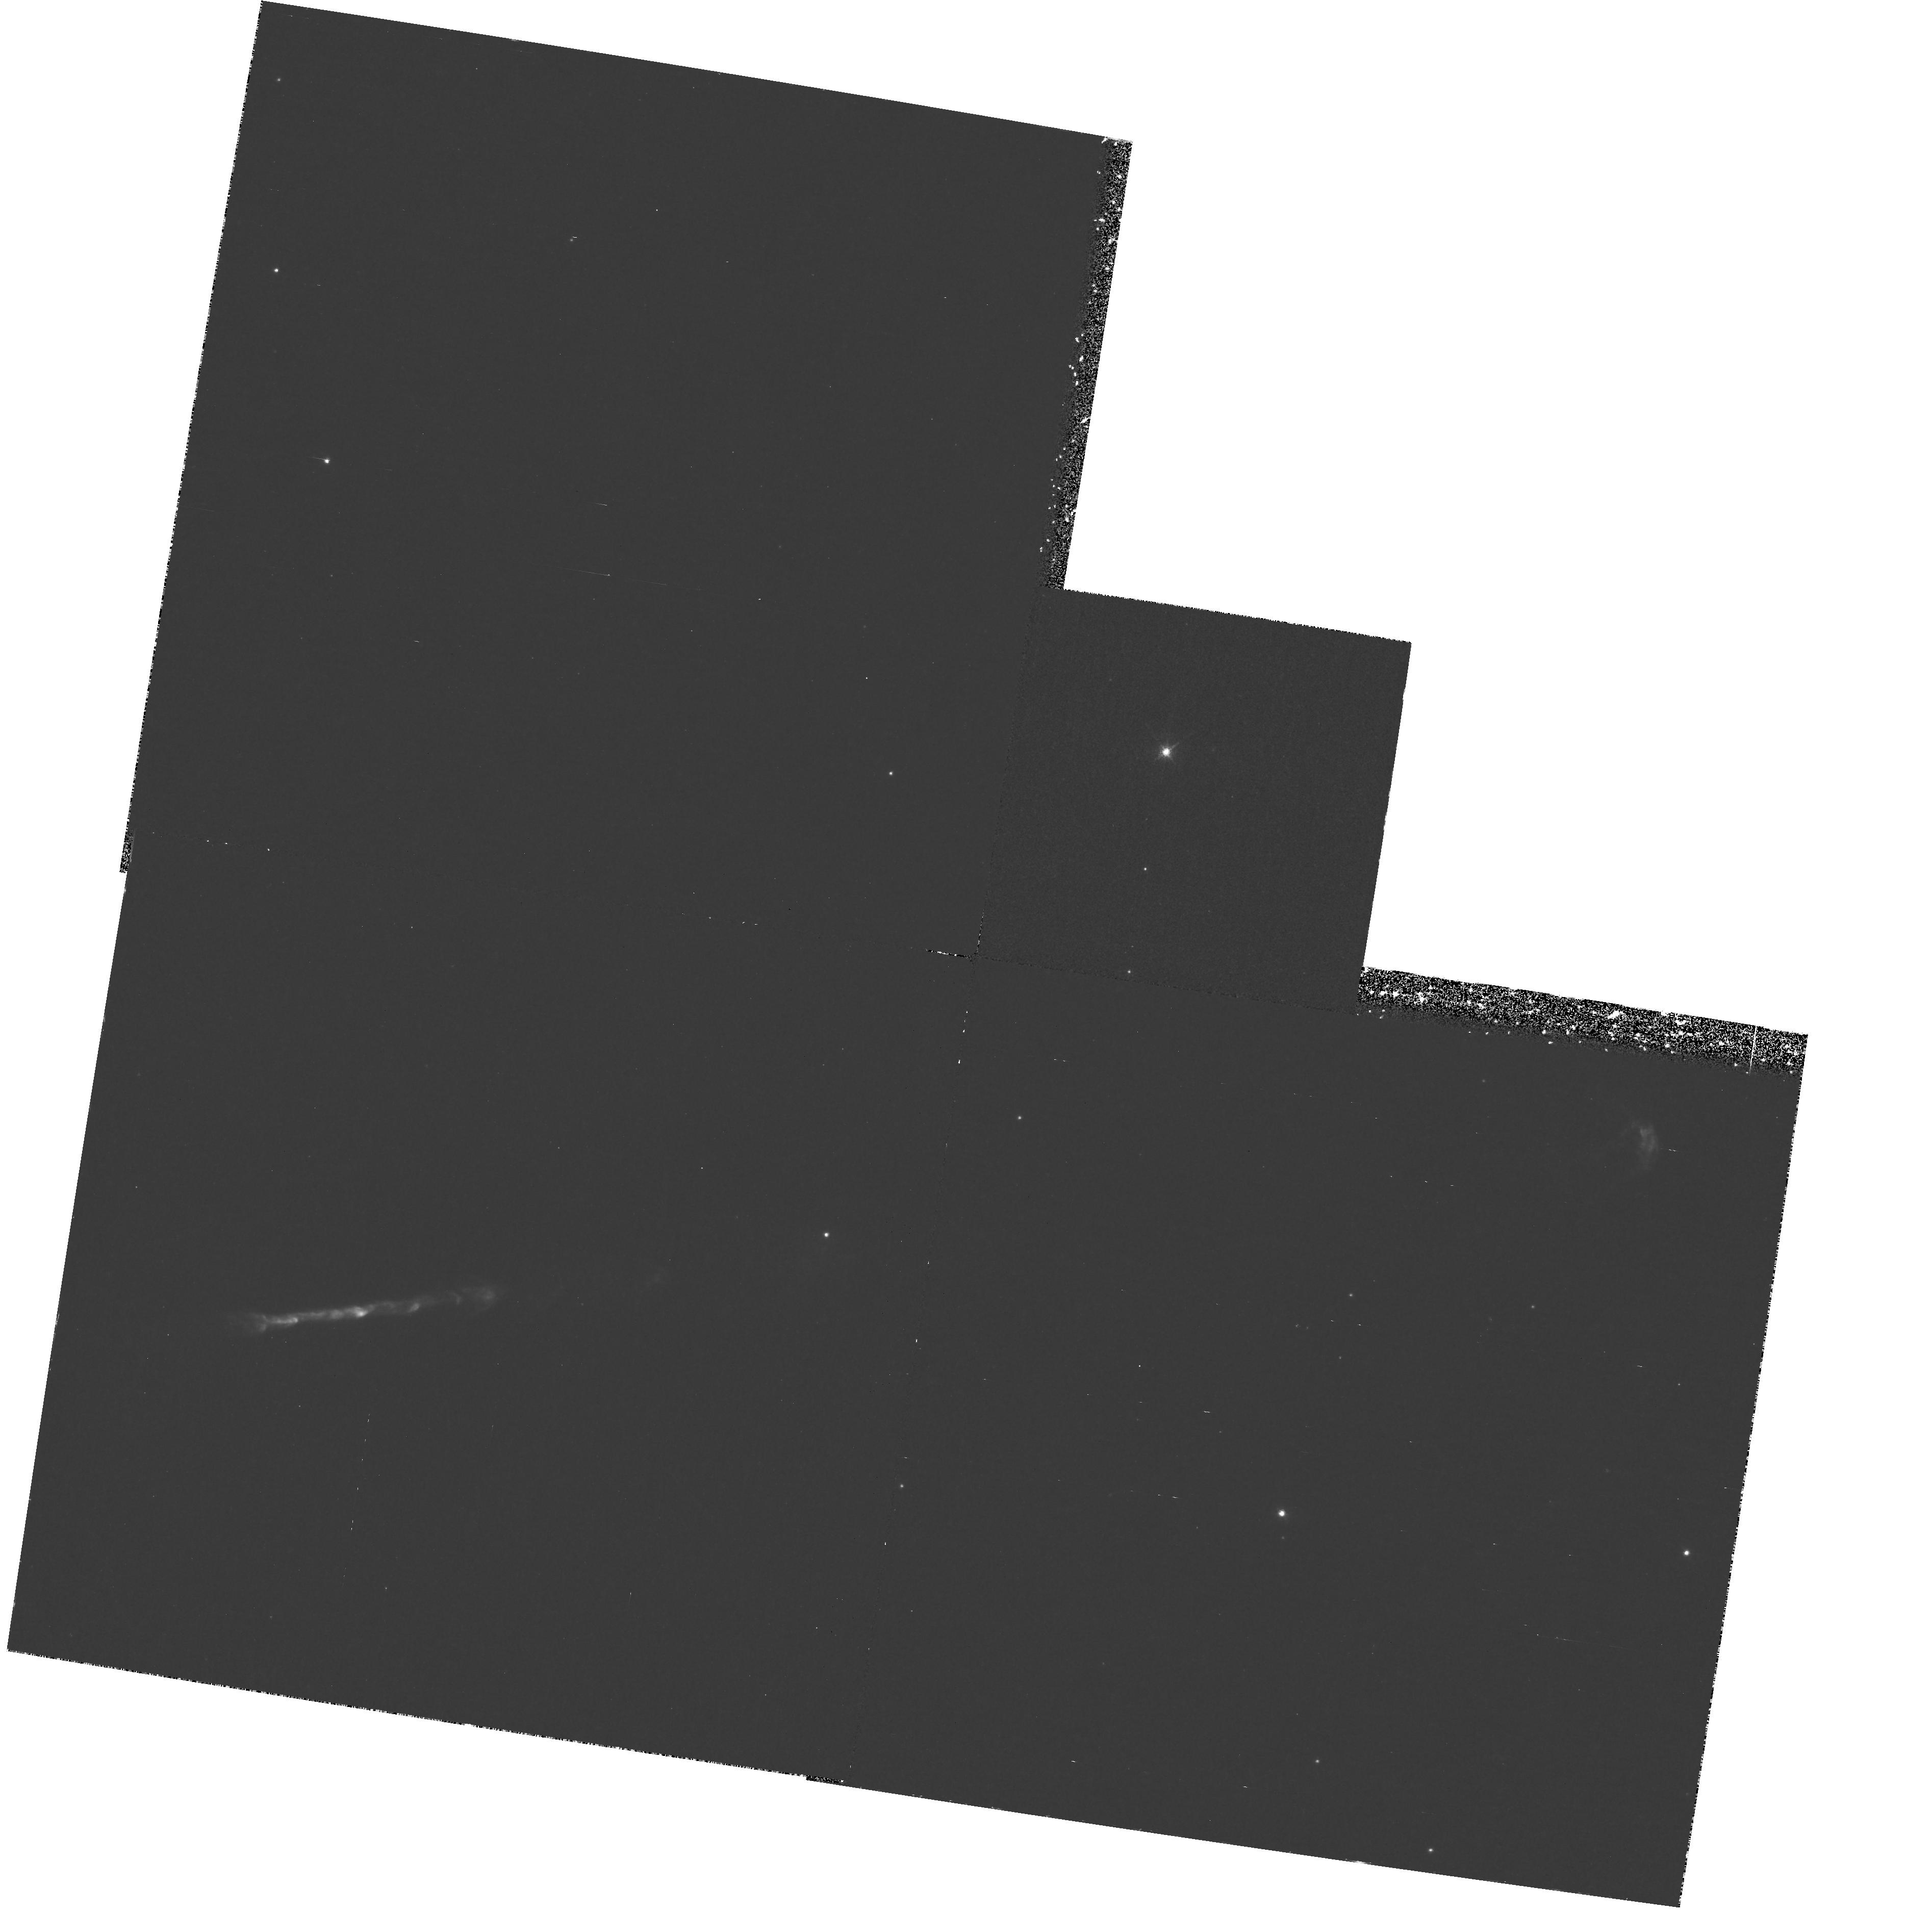
Target: HH111
Instrument: WFPC2/PC
Filter: F673N
Exposure: 1.4 h
Observation ID: hst_6794_02_wfpc2_pc_f673n_u3m102

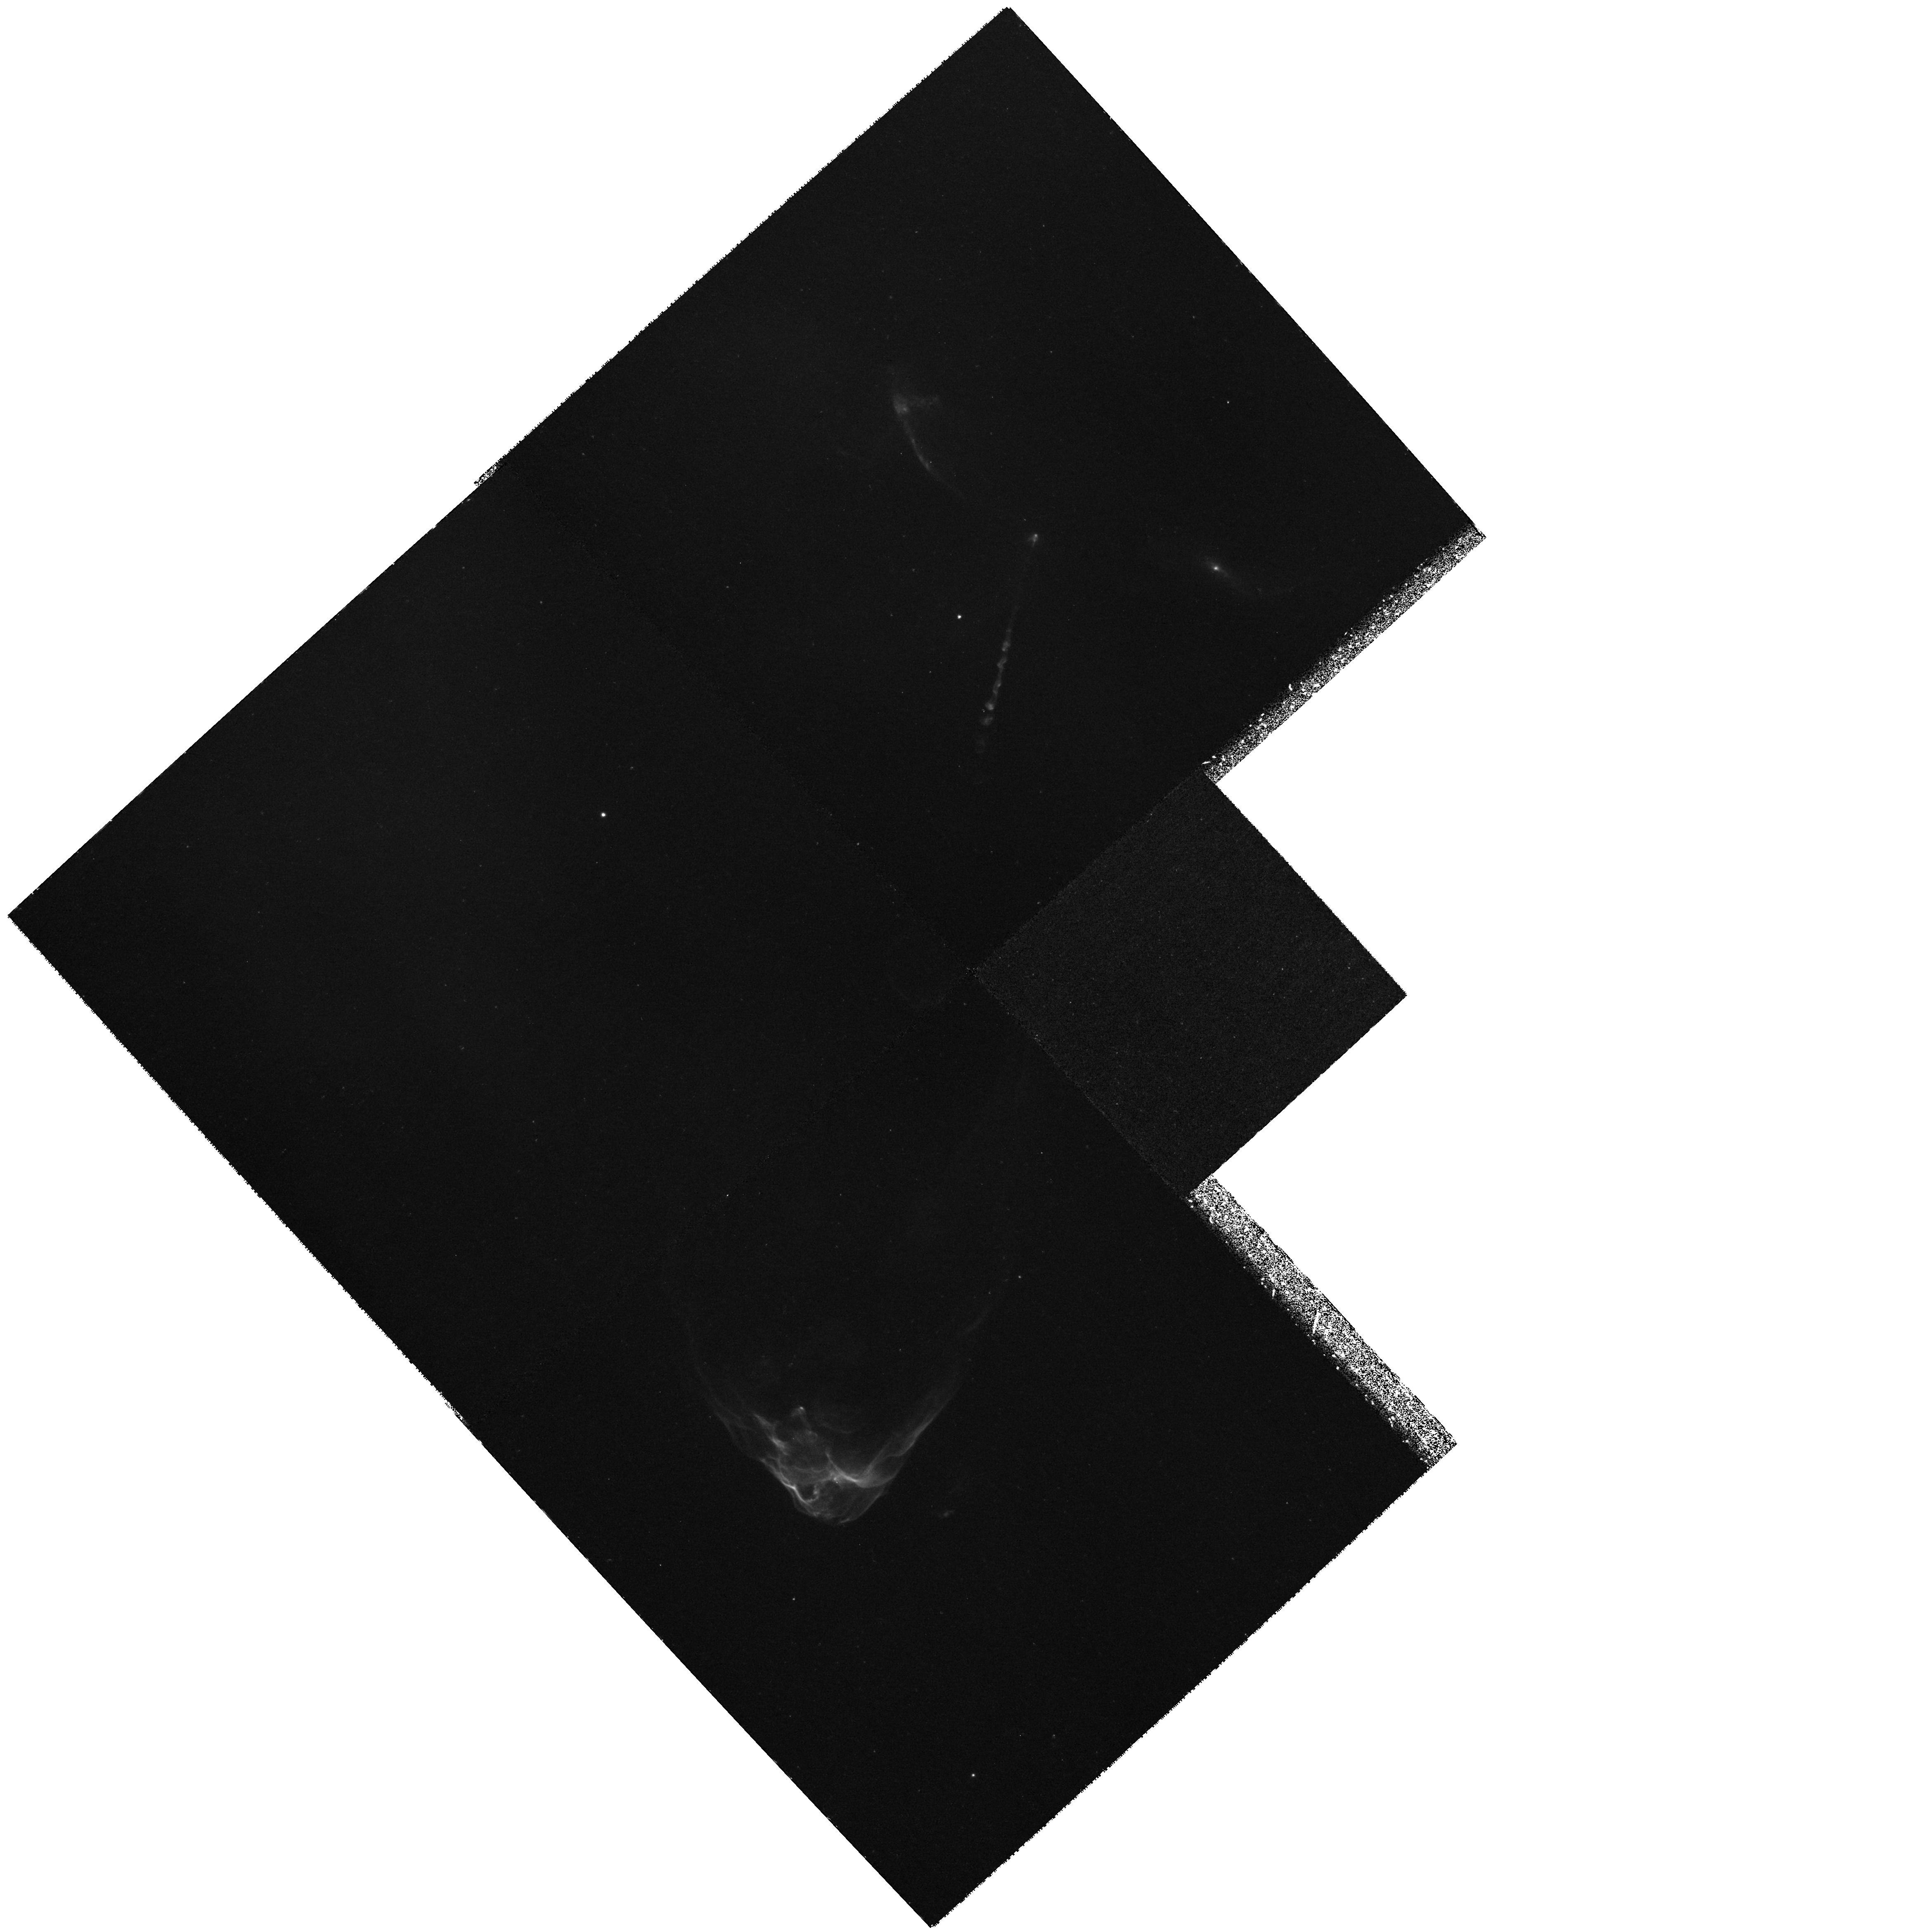
Target: HH34-P1
Instrument: WFPC2/PC
Filter: F656N
Exposure: 3.7 h
Observation ID: hst_6794_05_wfpc2_pc_f656n_u3m105

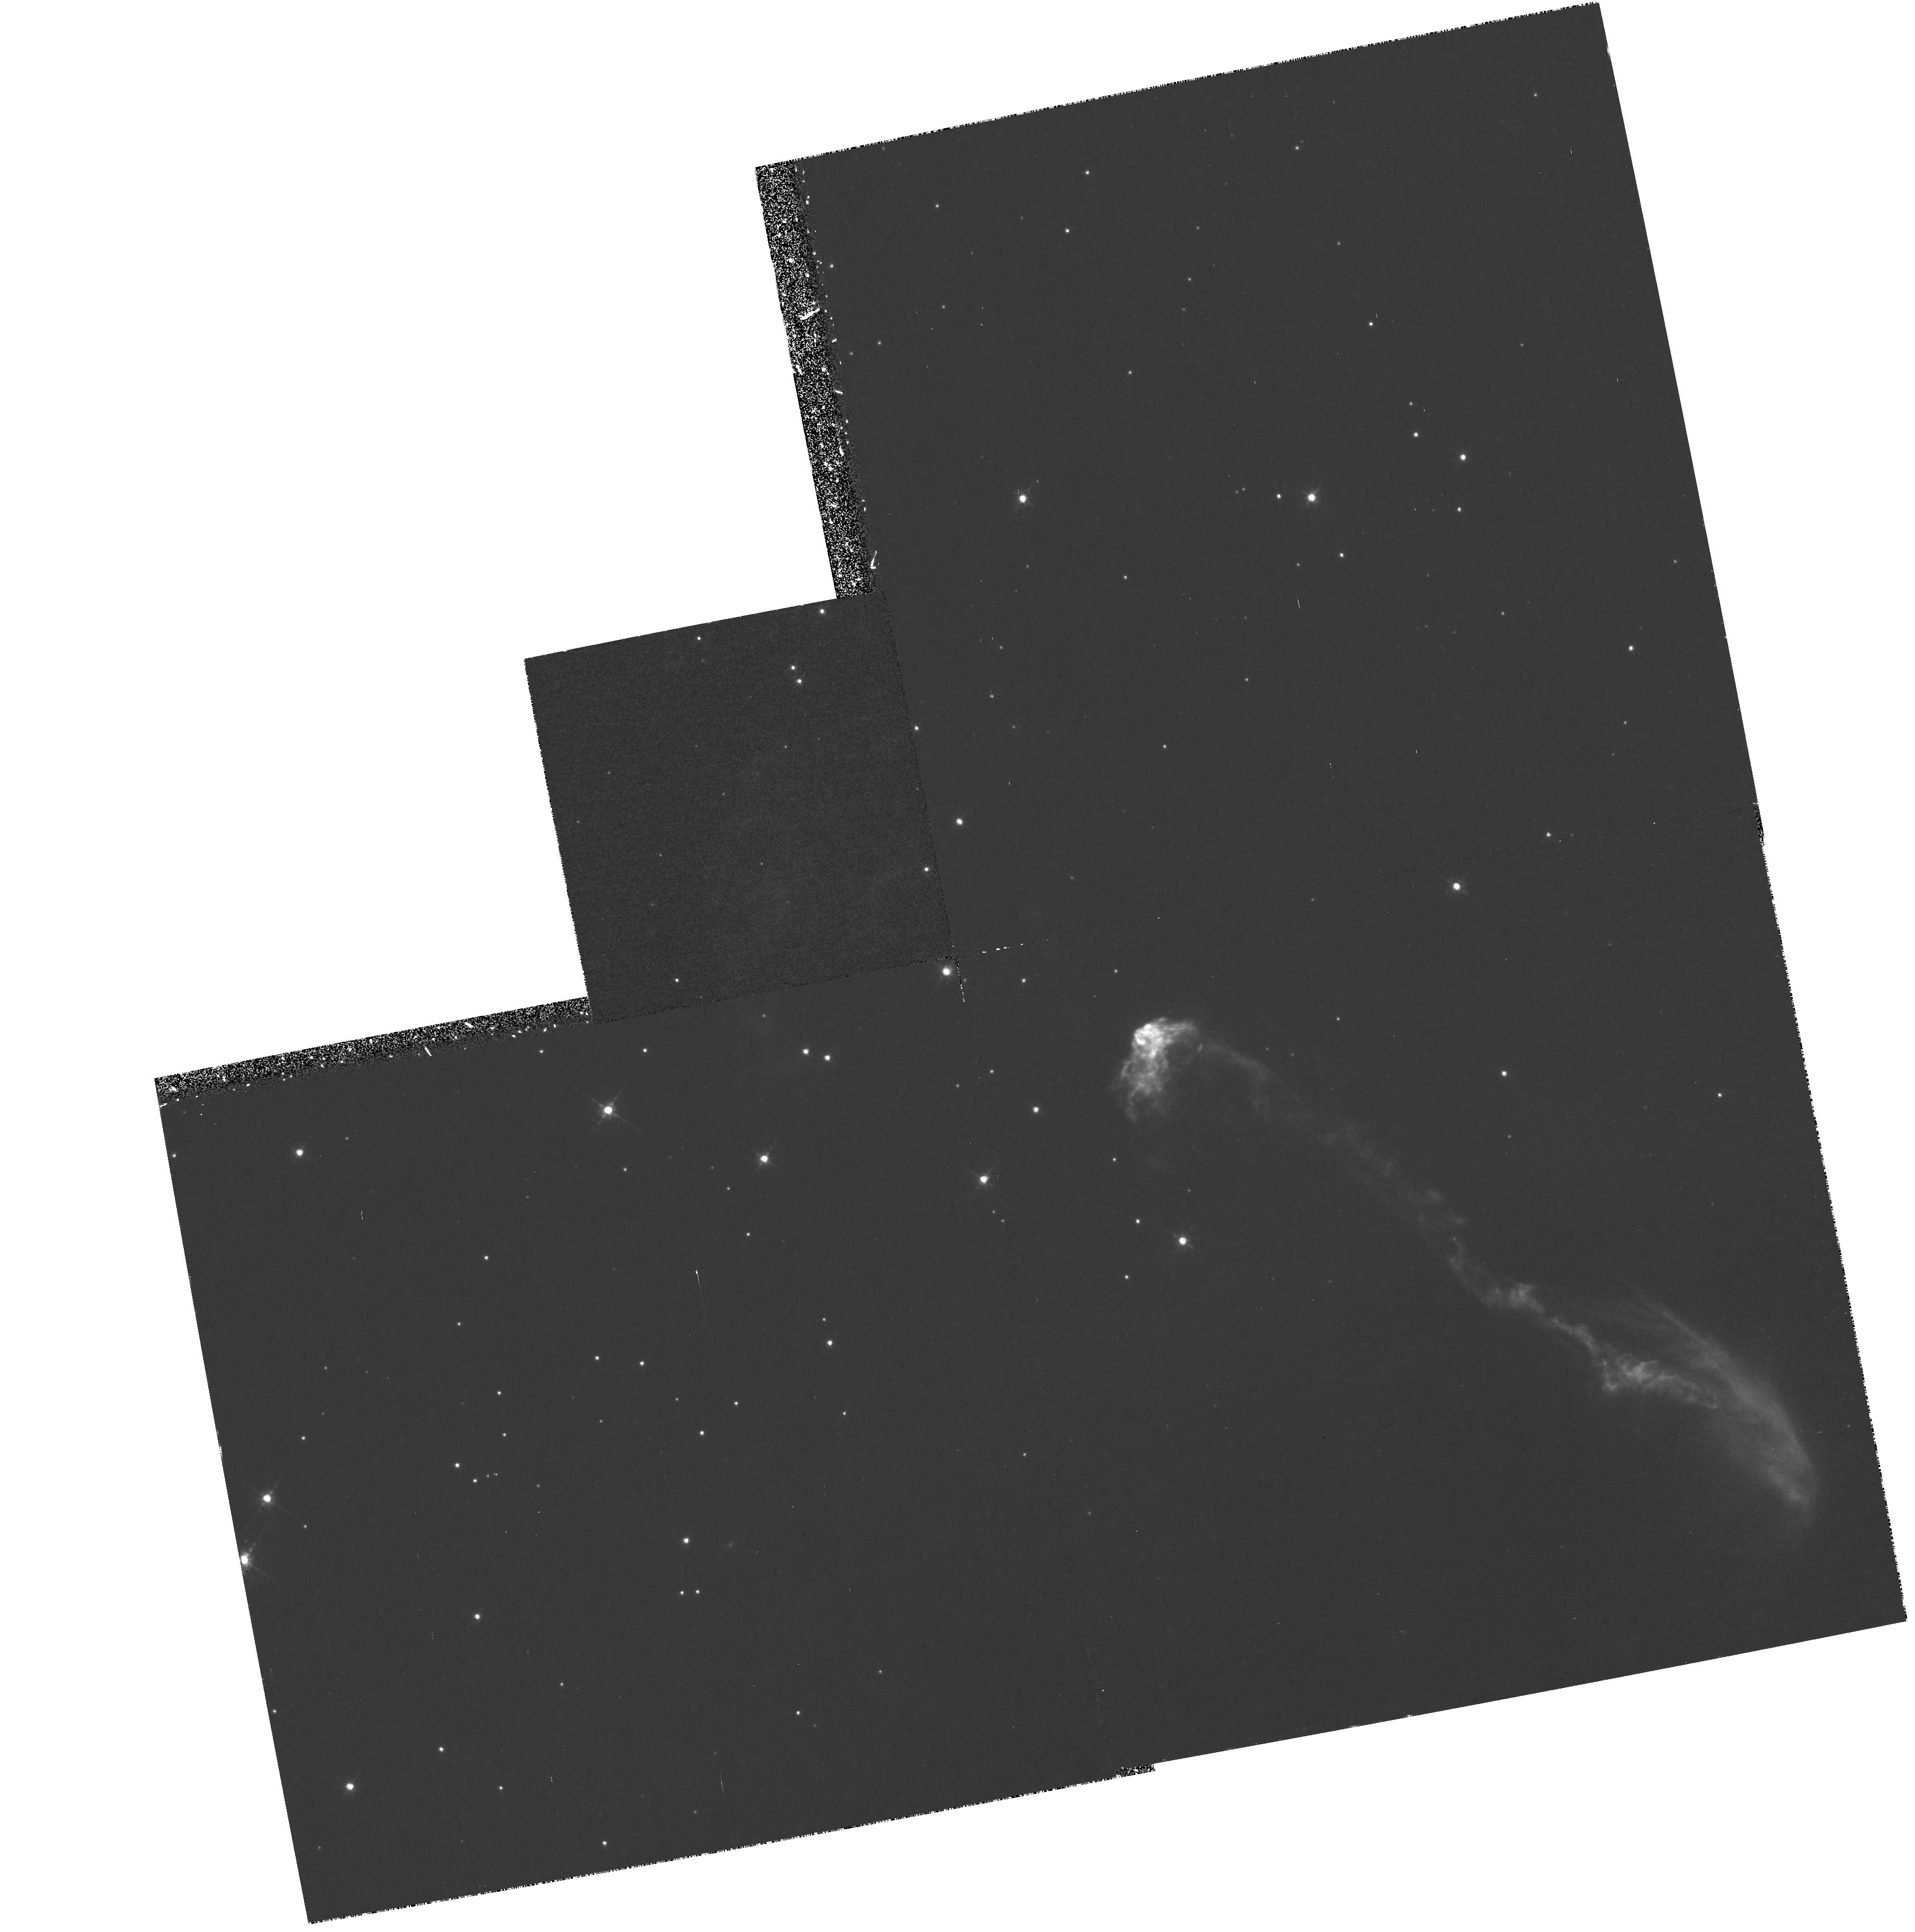
Target: HH47
Instrument: WFPC2/PC
Filter: F673N
Exposure: 1.1 h
Observation ID: hst_6794_01_wfpc2_pc_f673n_u3m101

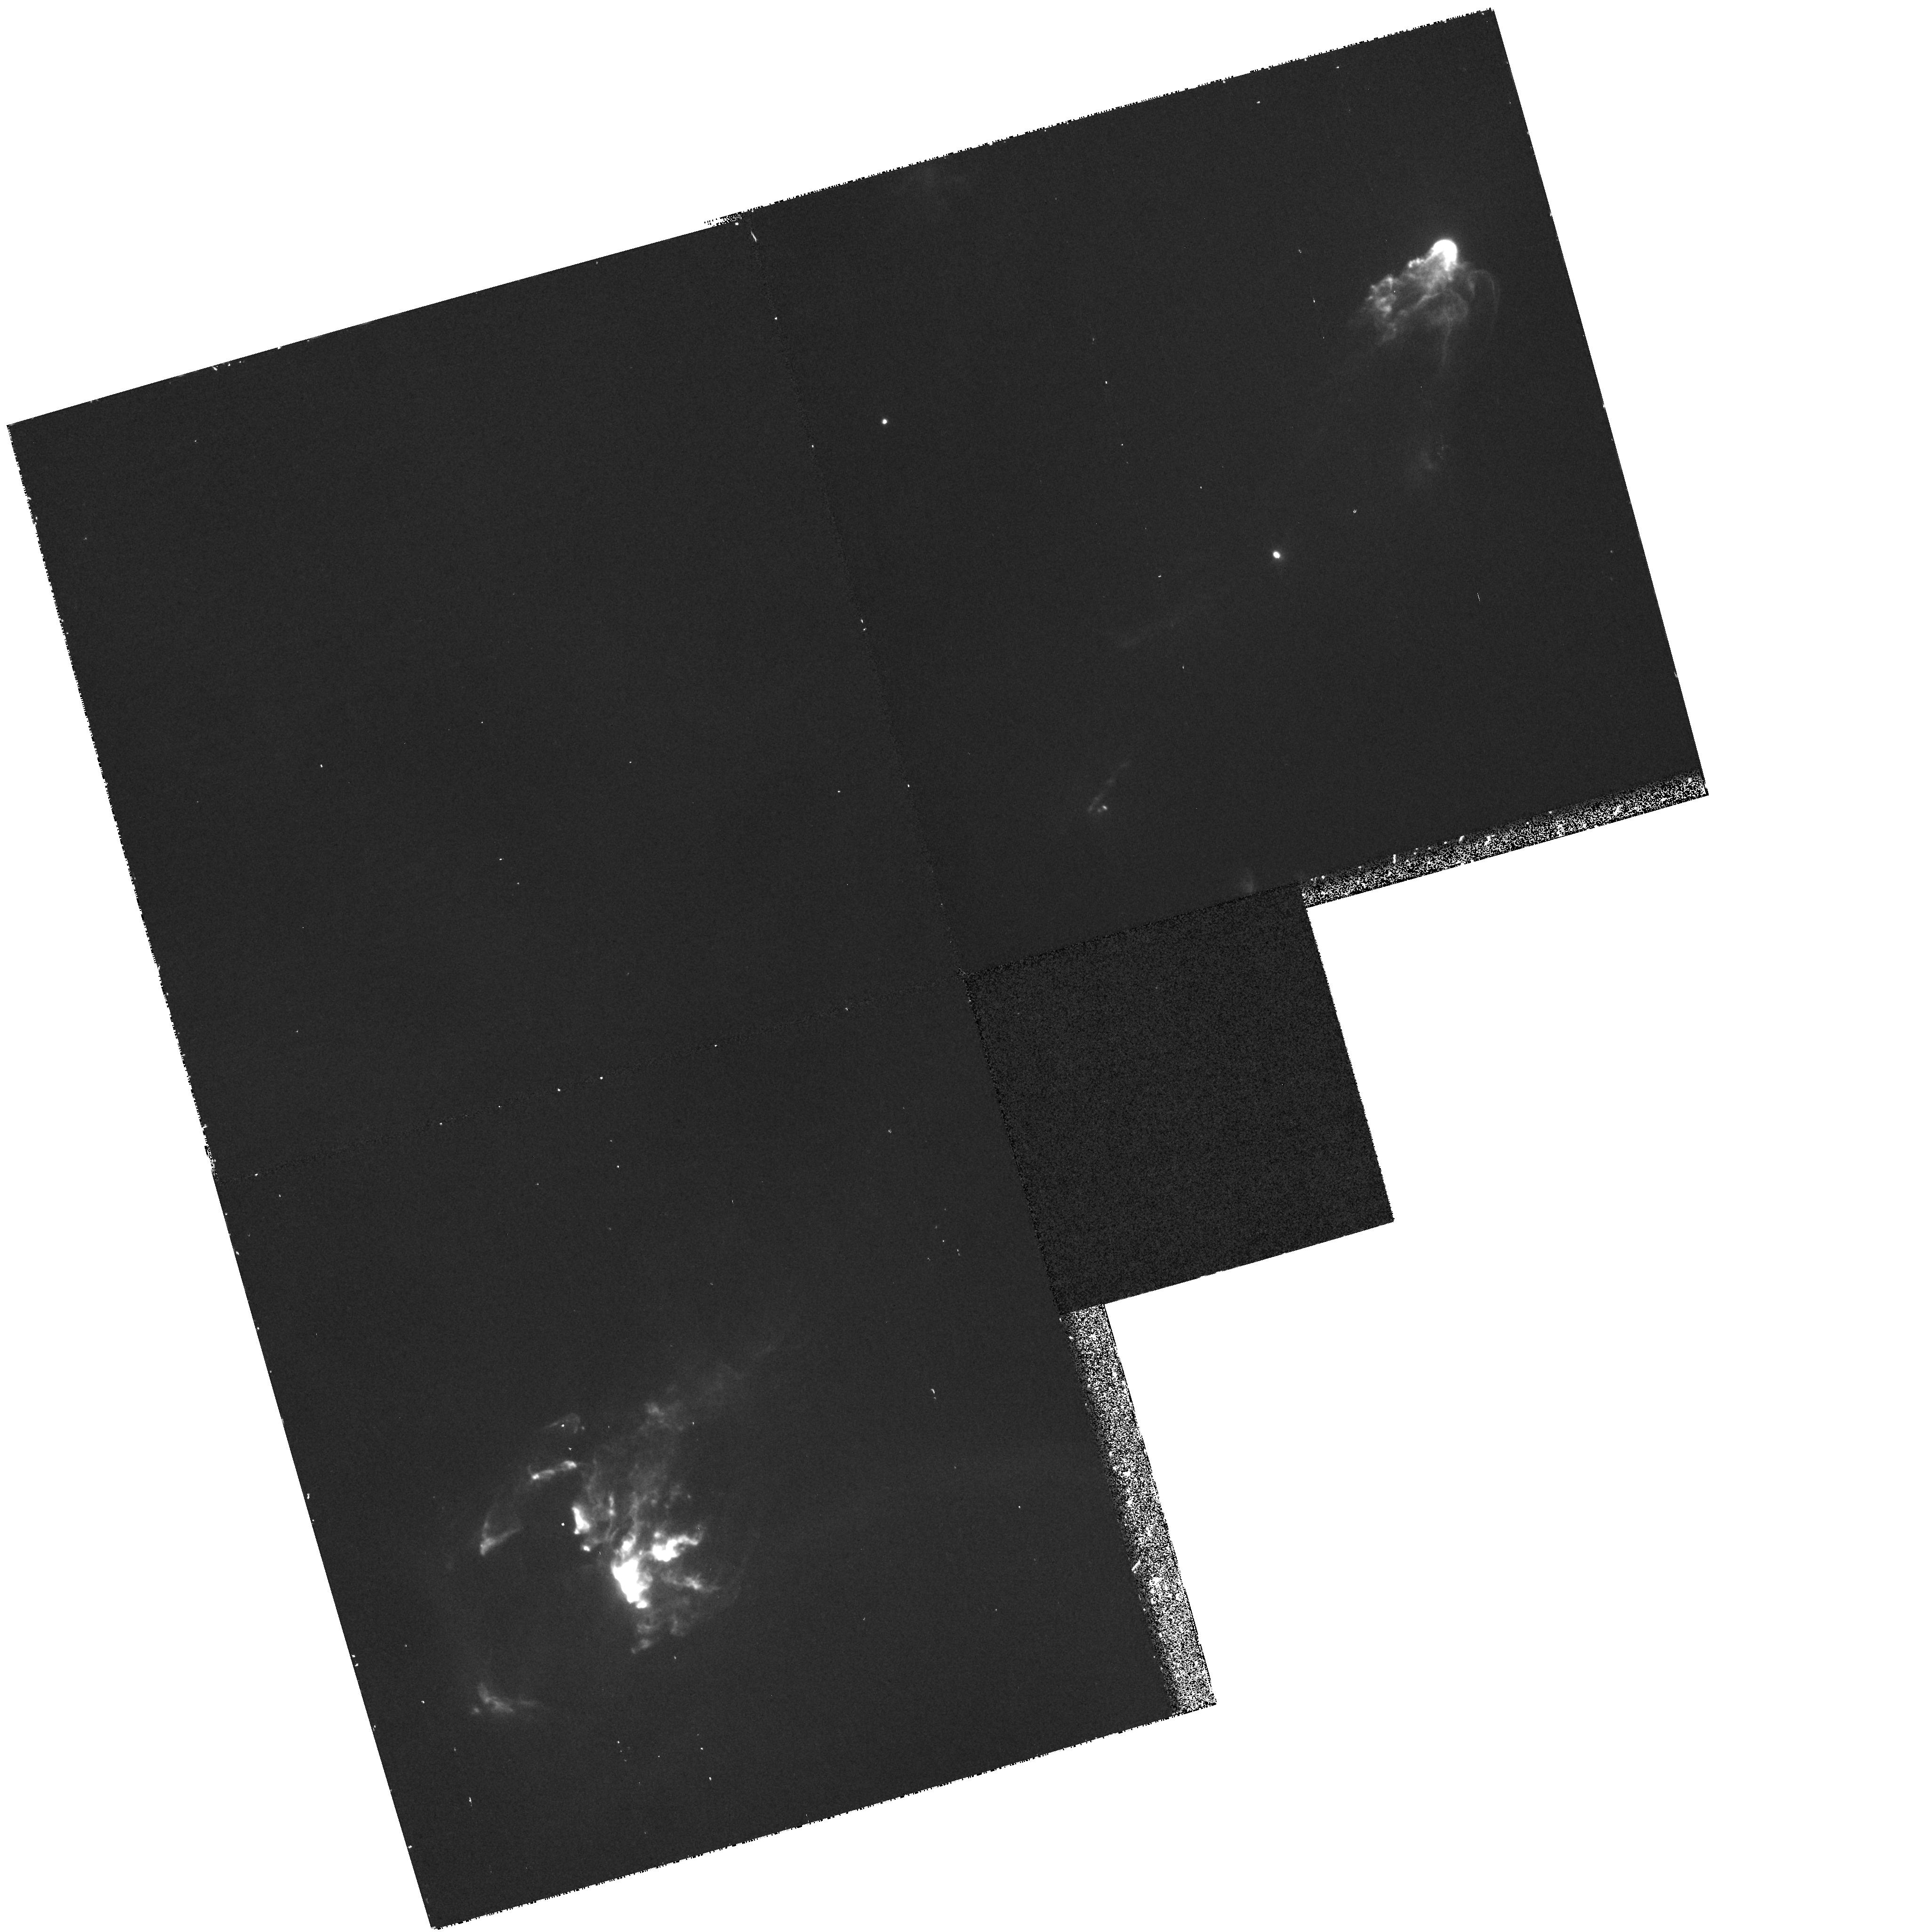
Target: HH1-2
Instrument: WFPC2/PC
Filter: F656N
Exposure: 33 min
Observation ID: hst_6794_03_wfpc2_pc_f656n_u3m103

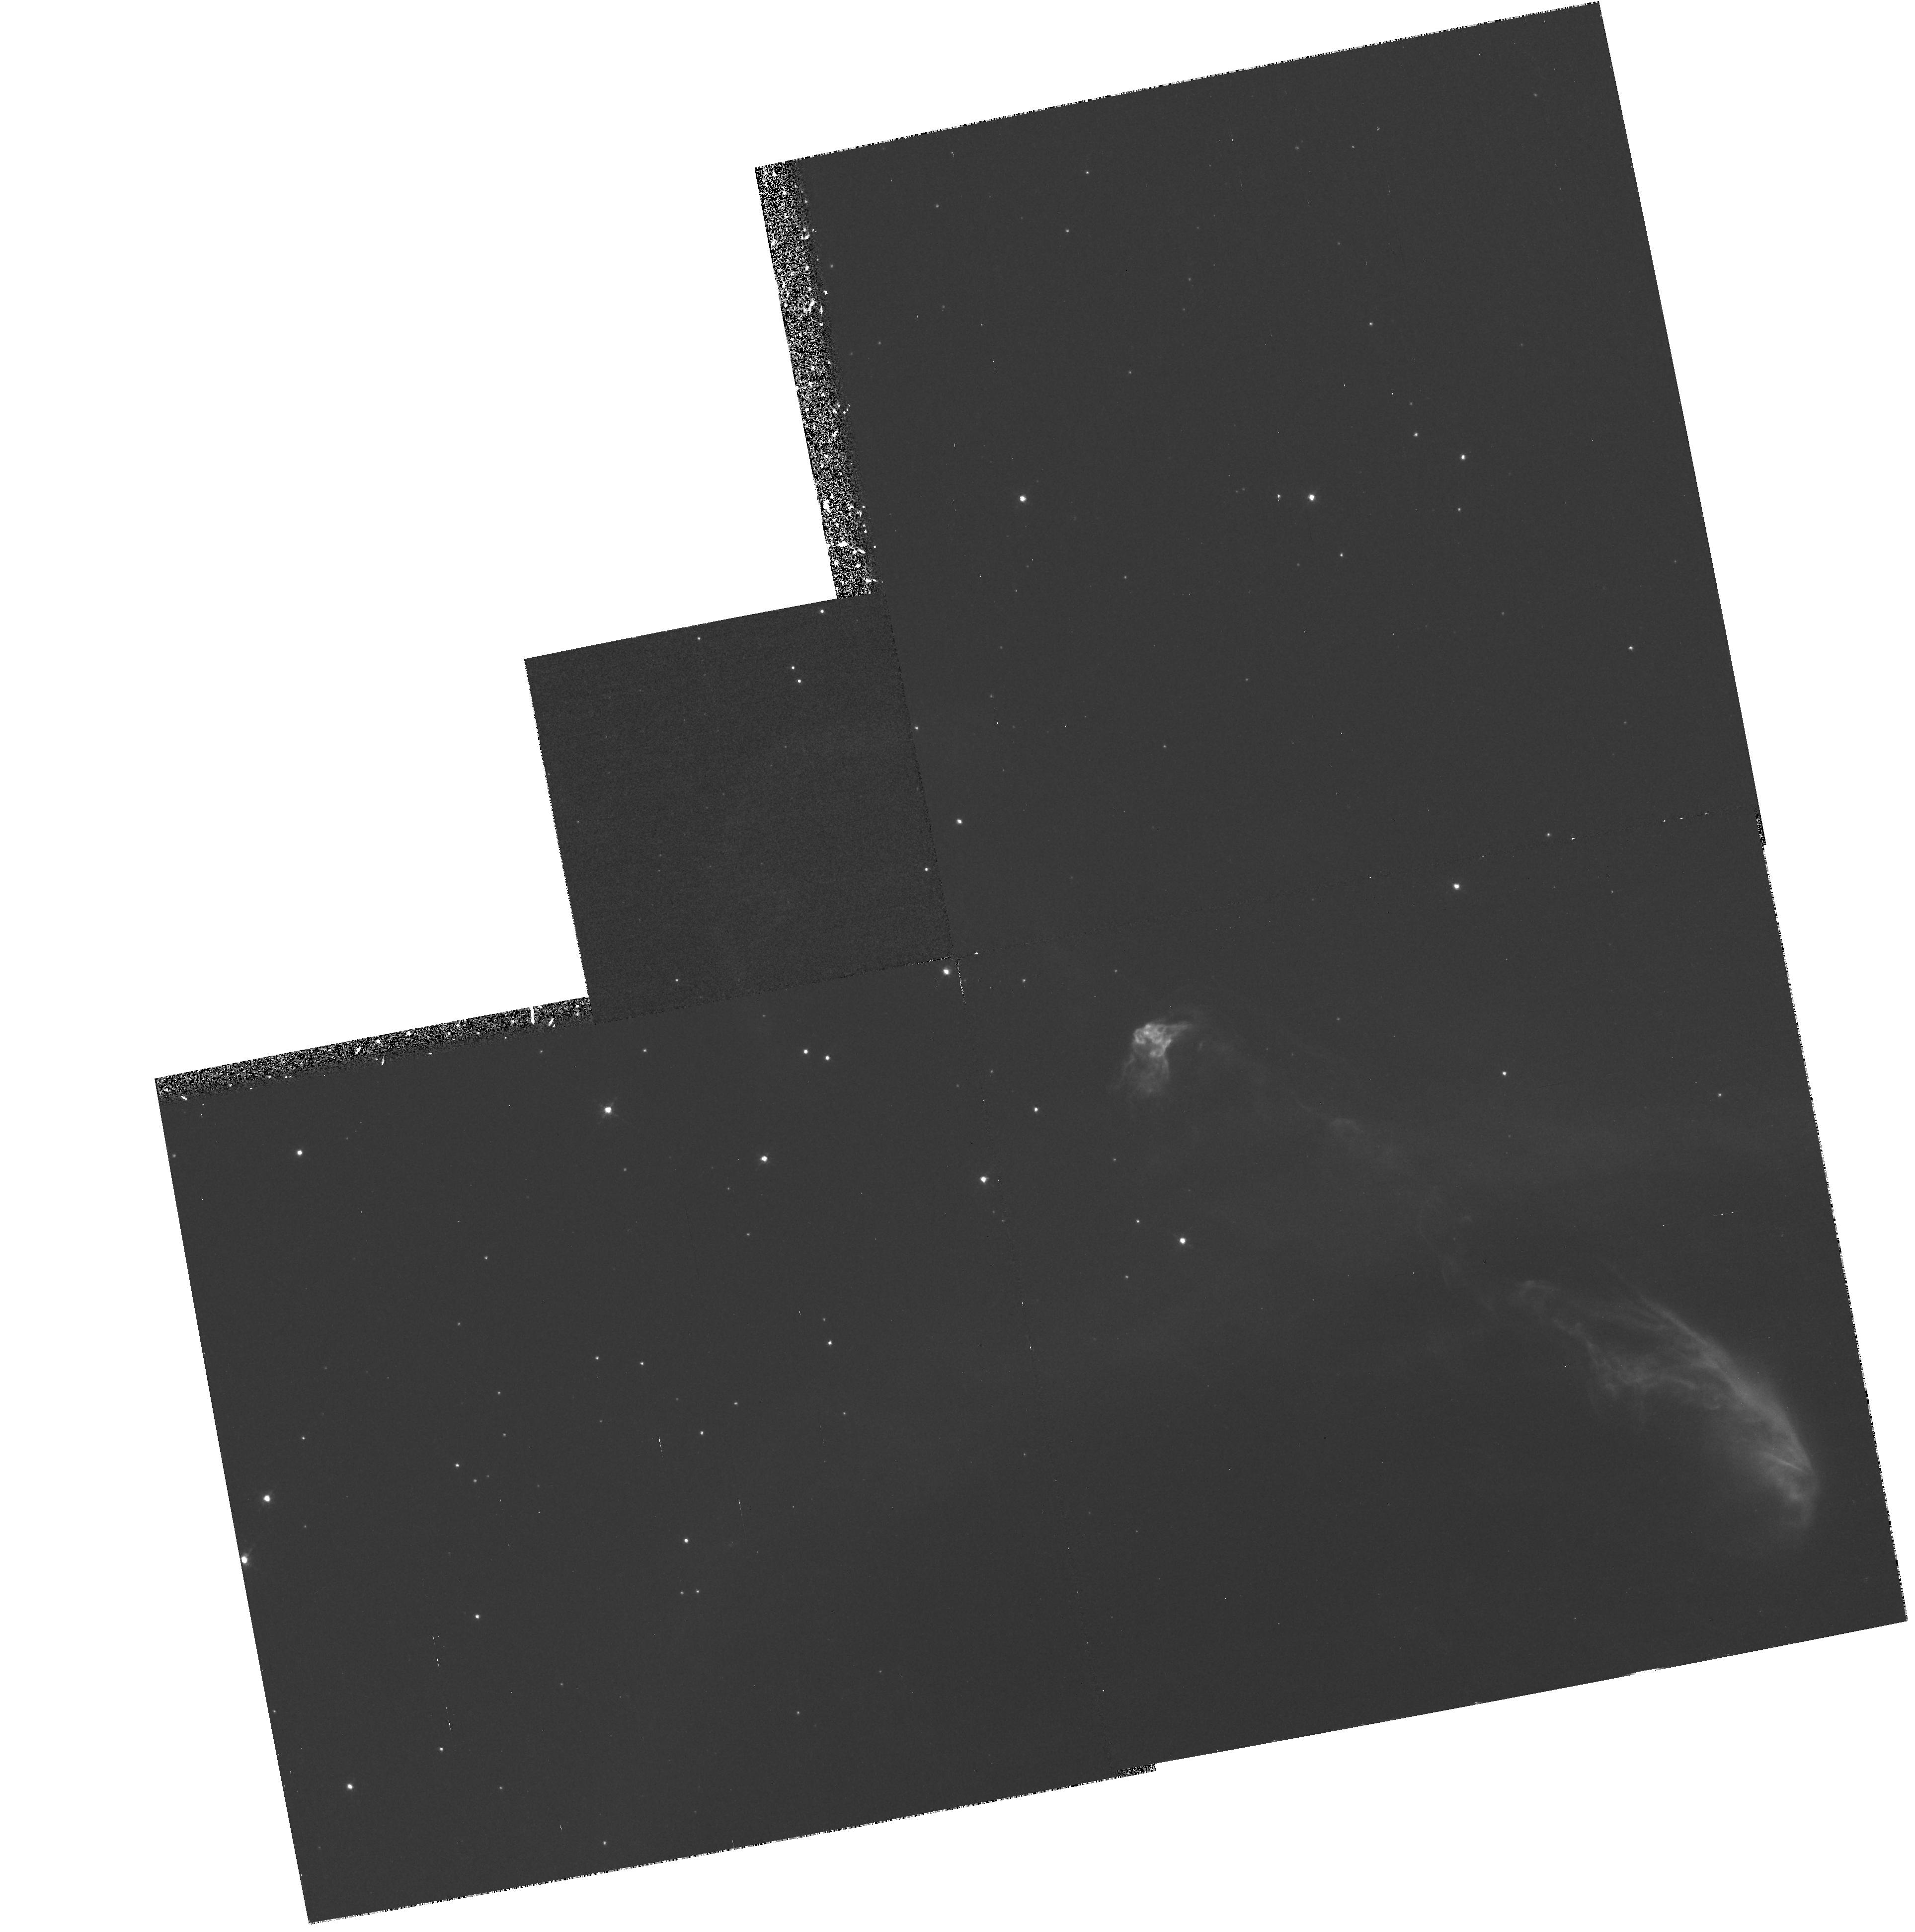
Target: HH47
Instrument: WFPC2/PC
Filter: F656N
Exposure: 1.1 h
Observation ID: hst_6794_01_wfpc2_pc_f656n_u3m101

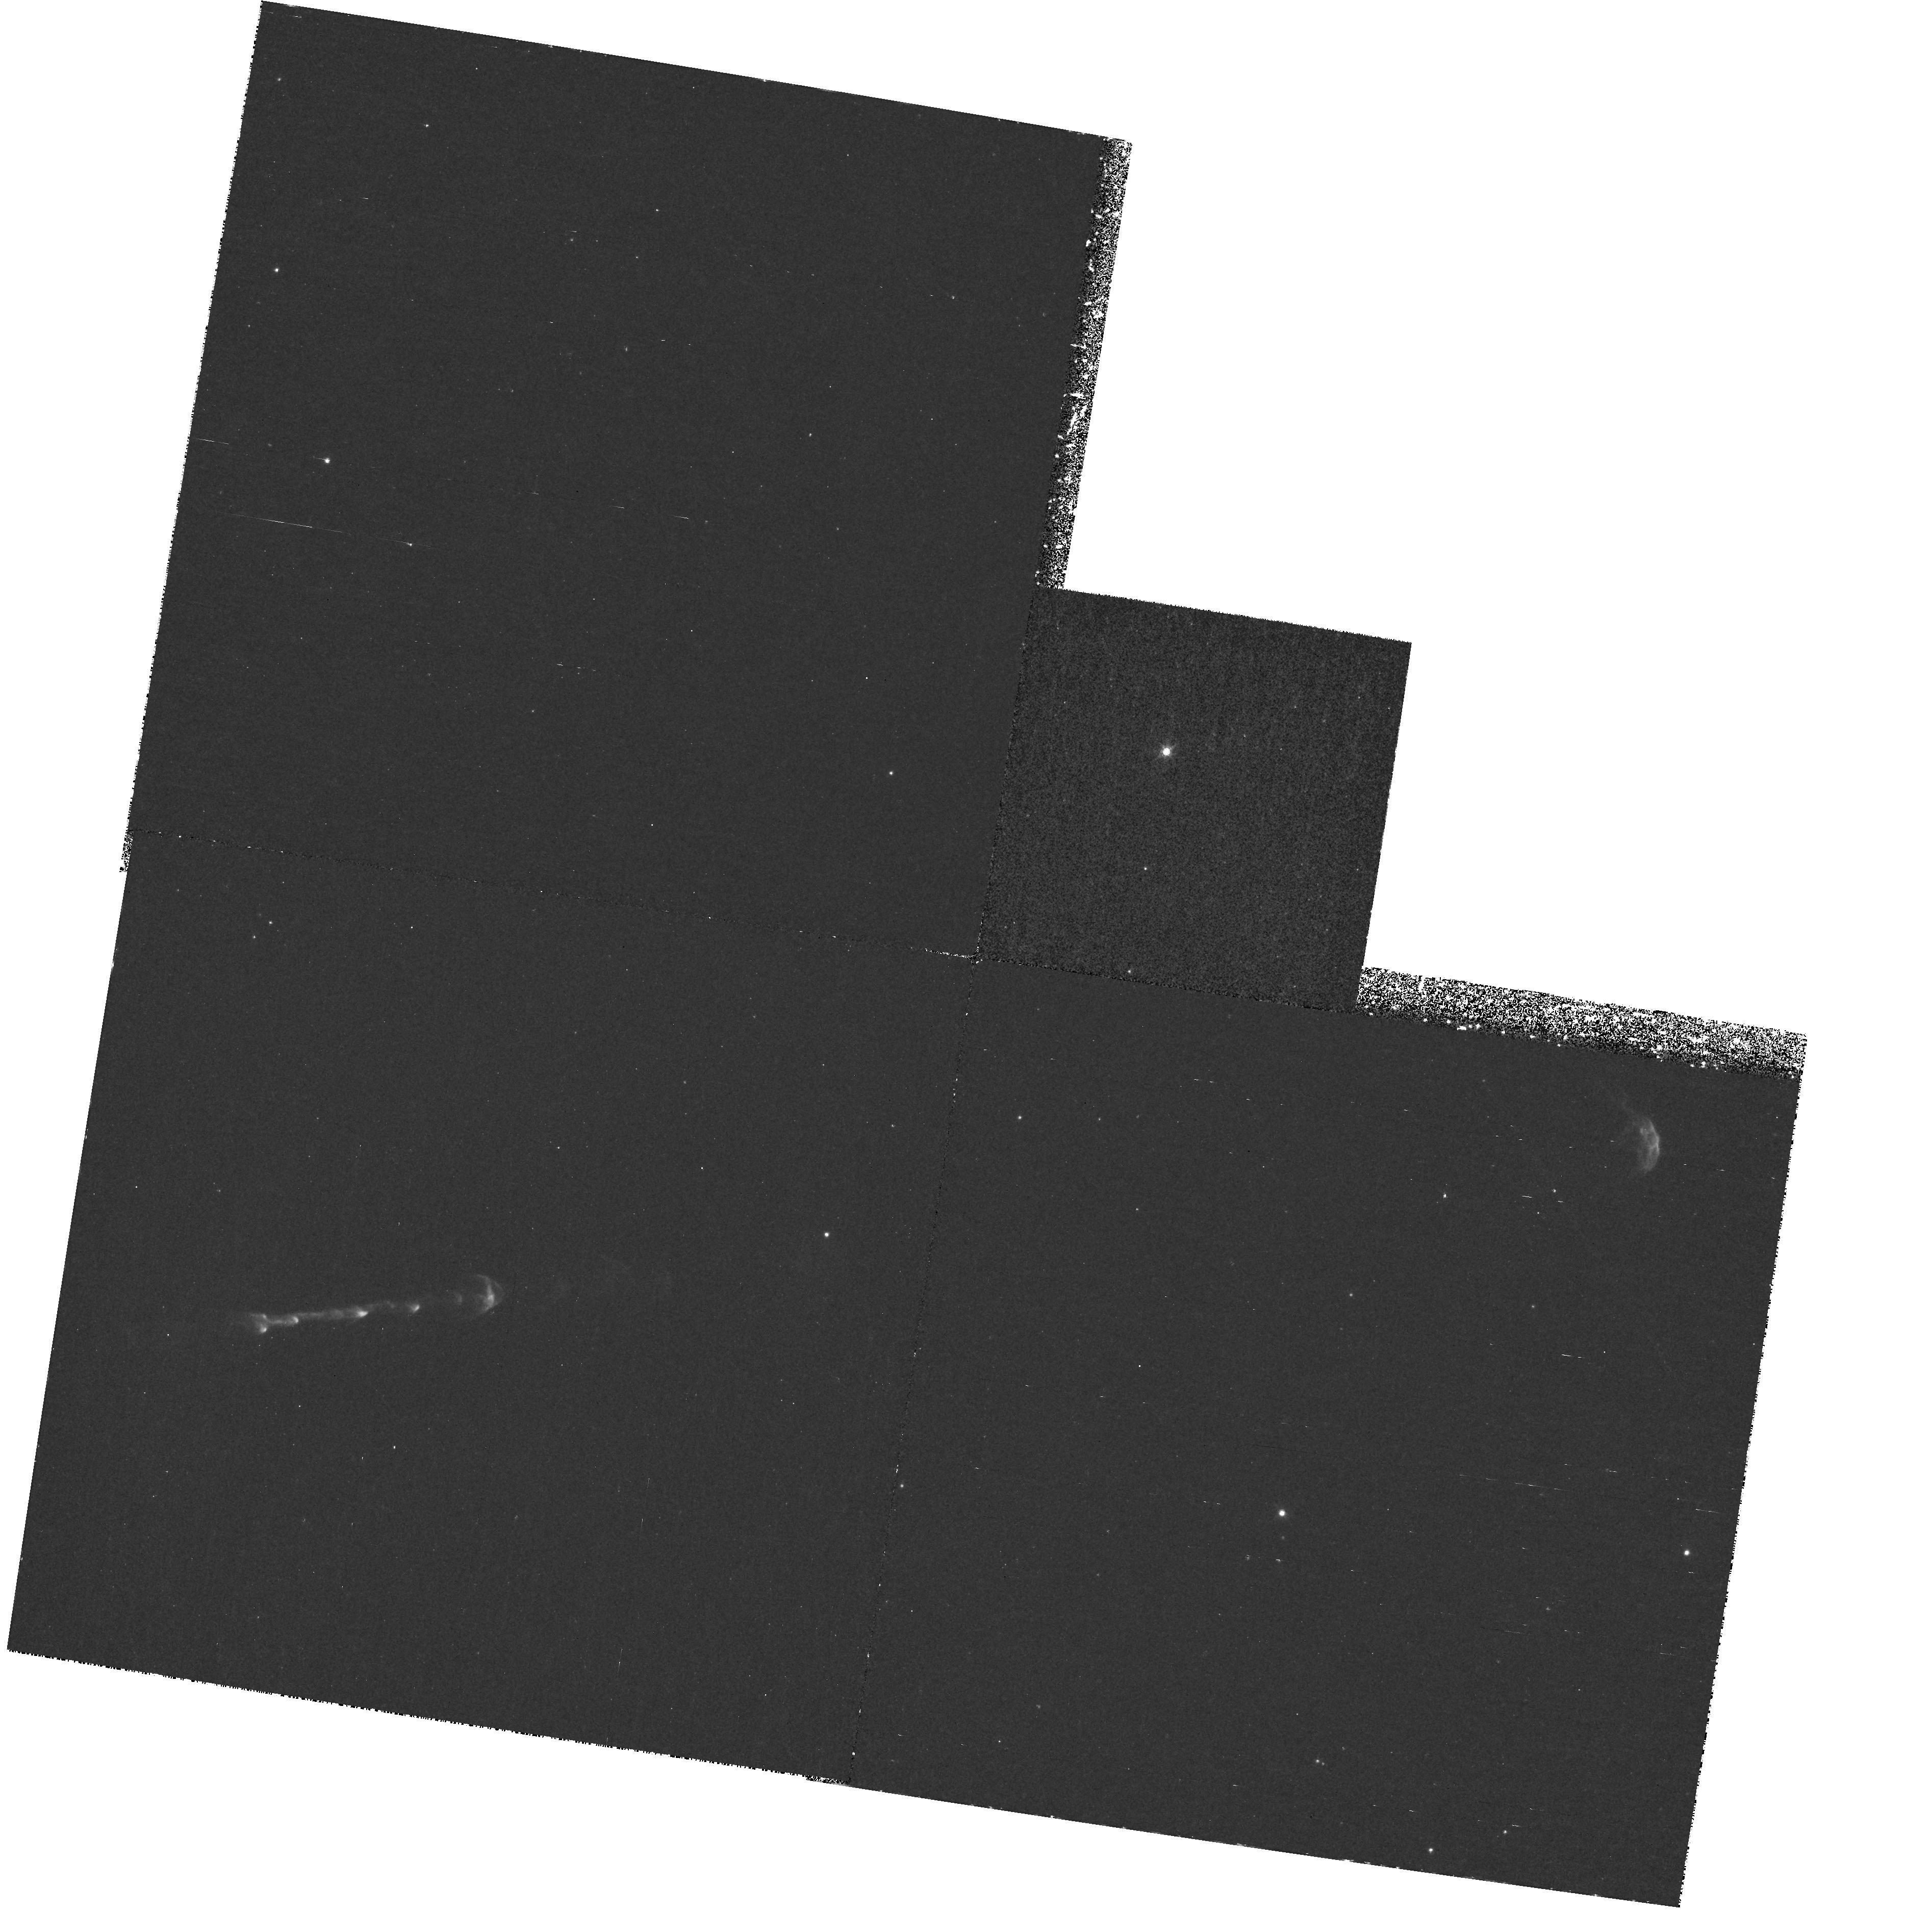
Target: HH111
Instrument: WFPC2/PC
Filter: F656N
Exposure: 1.4 h
Observation ID: hst_6794_02_wfpc2_pc_f656n_u3m102

PROPER MOTIONS OF HERBIG-HARO JETS (PI: Reipurth, Bo)

We propose to re-observe the four Herbig-Haro jets and associated bow shocks which our group imaged with WFPC2 during Cycle 4, in order to measure the proper-motions of these high Mach number flows. The tangential velocities of several hundred km/s will produce displacements between our first- and second-epoch images of 2-4 pixels after only two years. Our first-epoch HST images have revealed that Herbig-Haro jets possess an astonishing amount of internal structure. The proposed second-epoch images add crucial physical knowledge -- how these newly disclosed structural components move. Our targets are the four best known, and most studied, HH flows: HH 47, HH 111, HH 34 and HH 1/2.